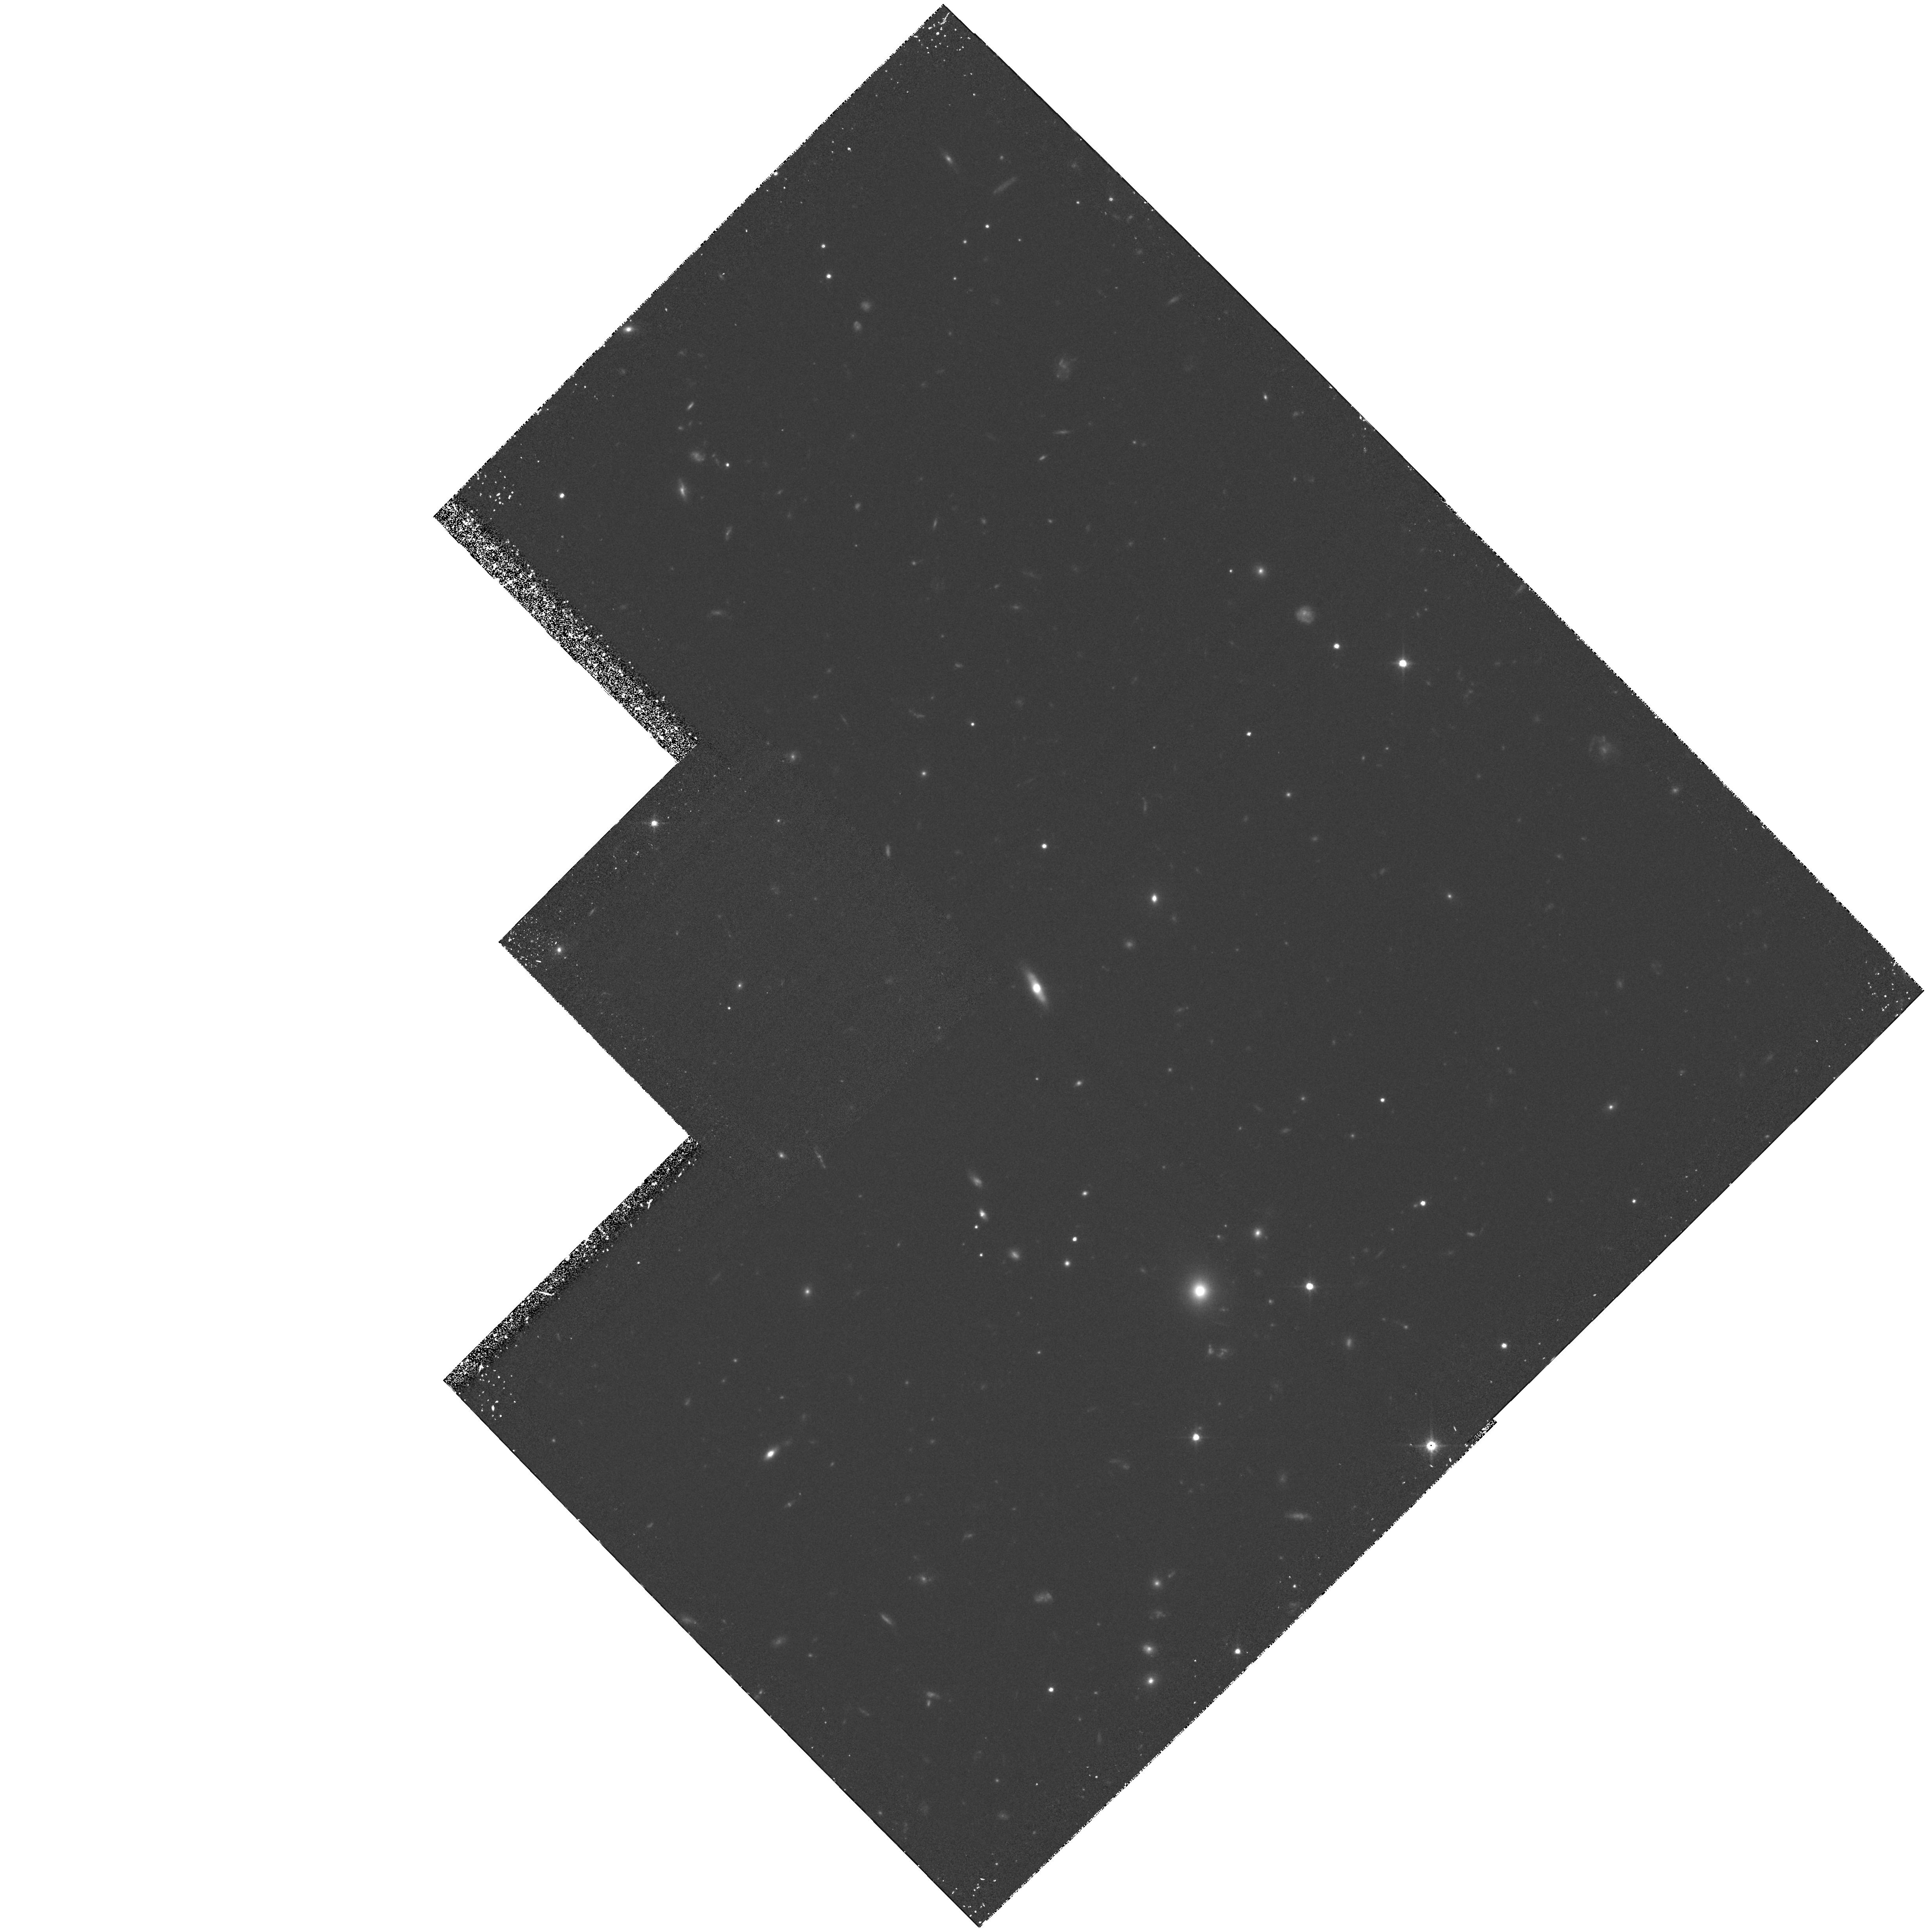
Target: SSA22. Instrument: WFPC2/PC. Filter: F814W. Exposure: 4 h. Observation ID: hst_5399_02_wfpc2_pc_f814w_u2h902

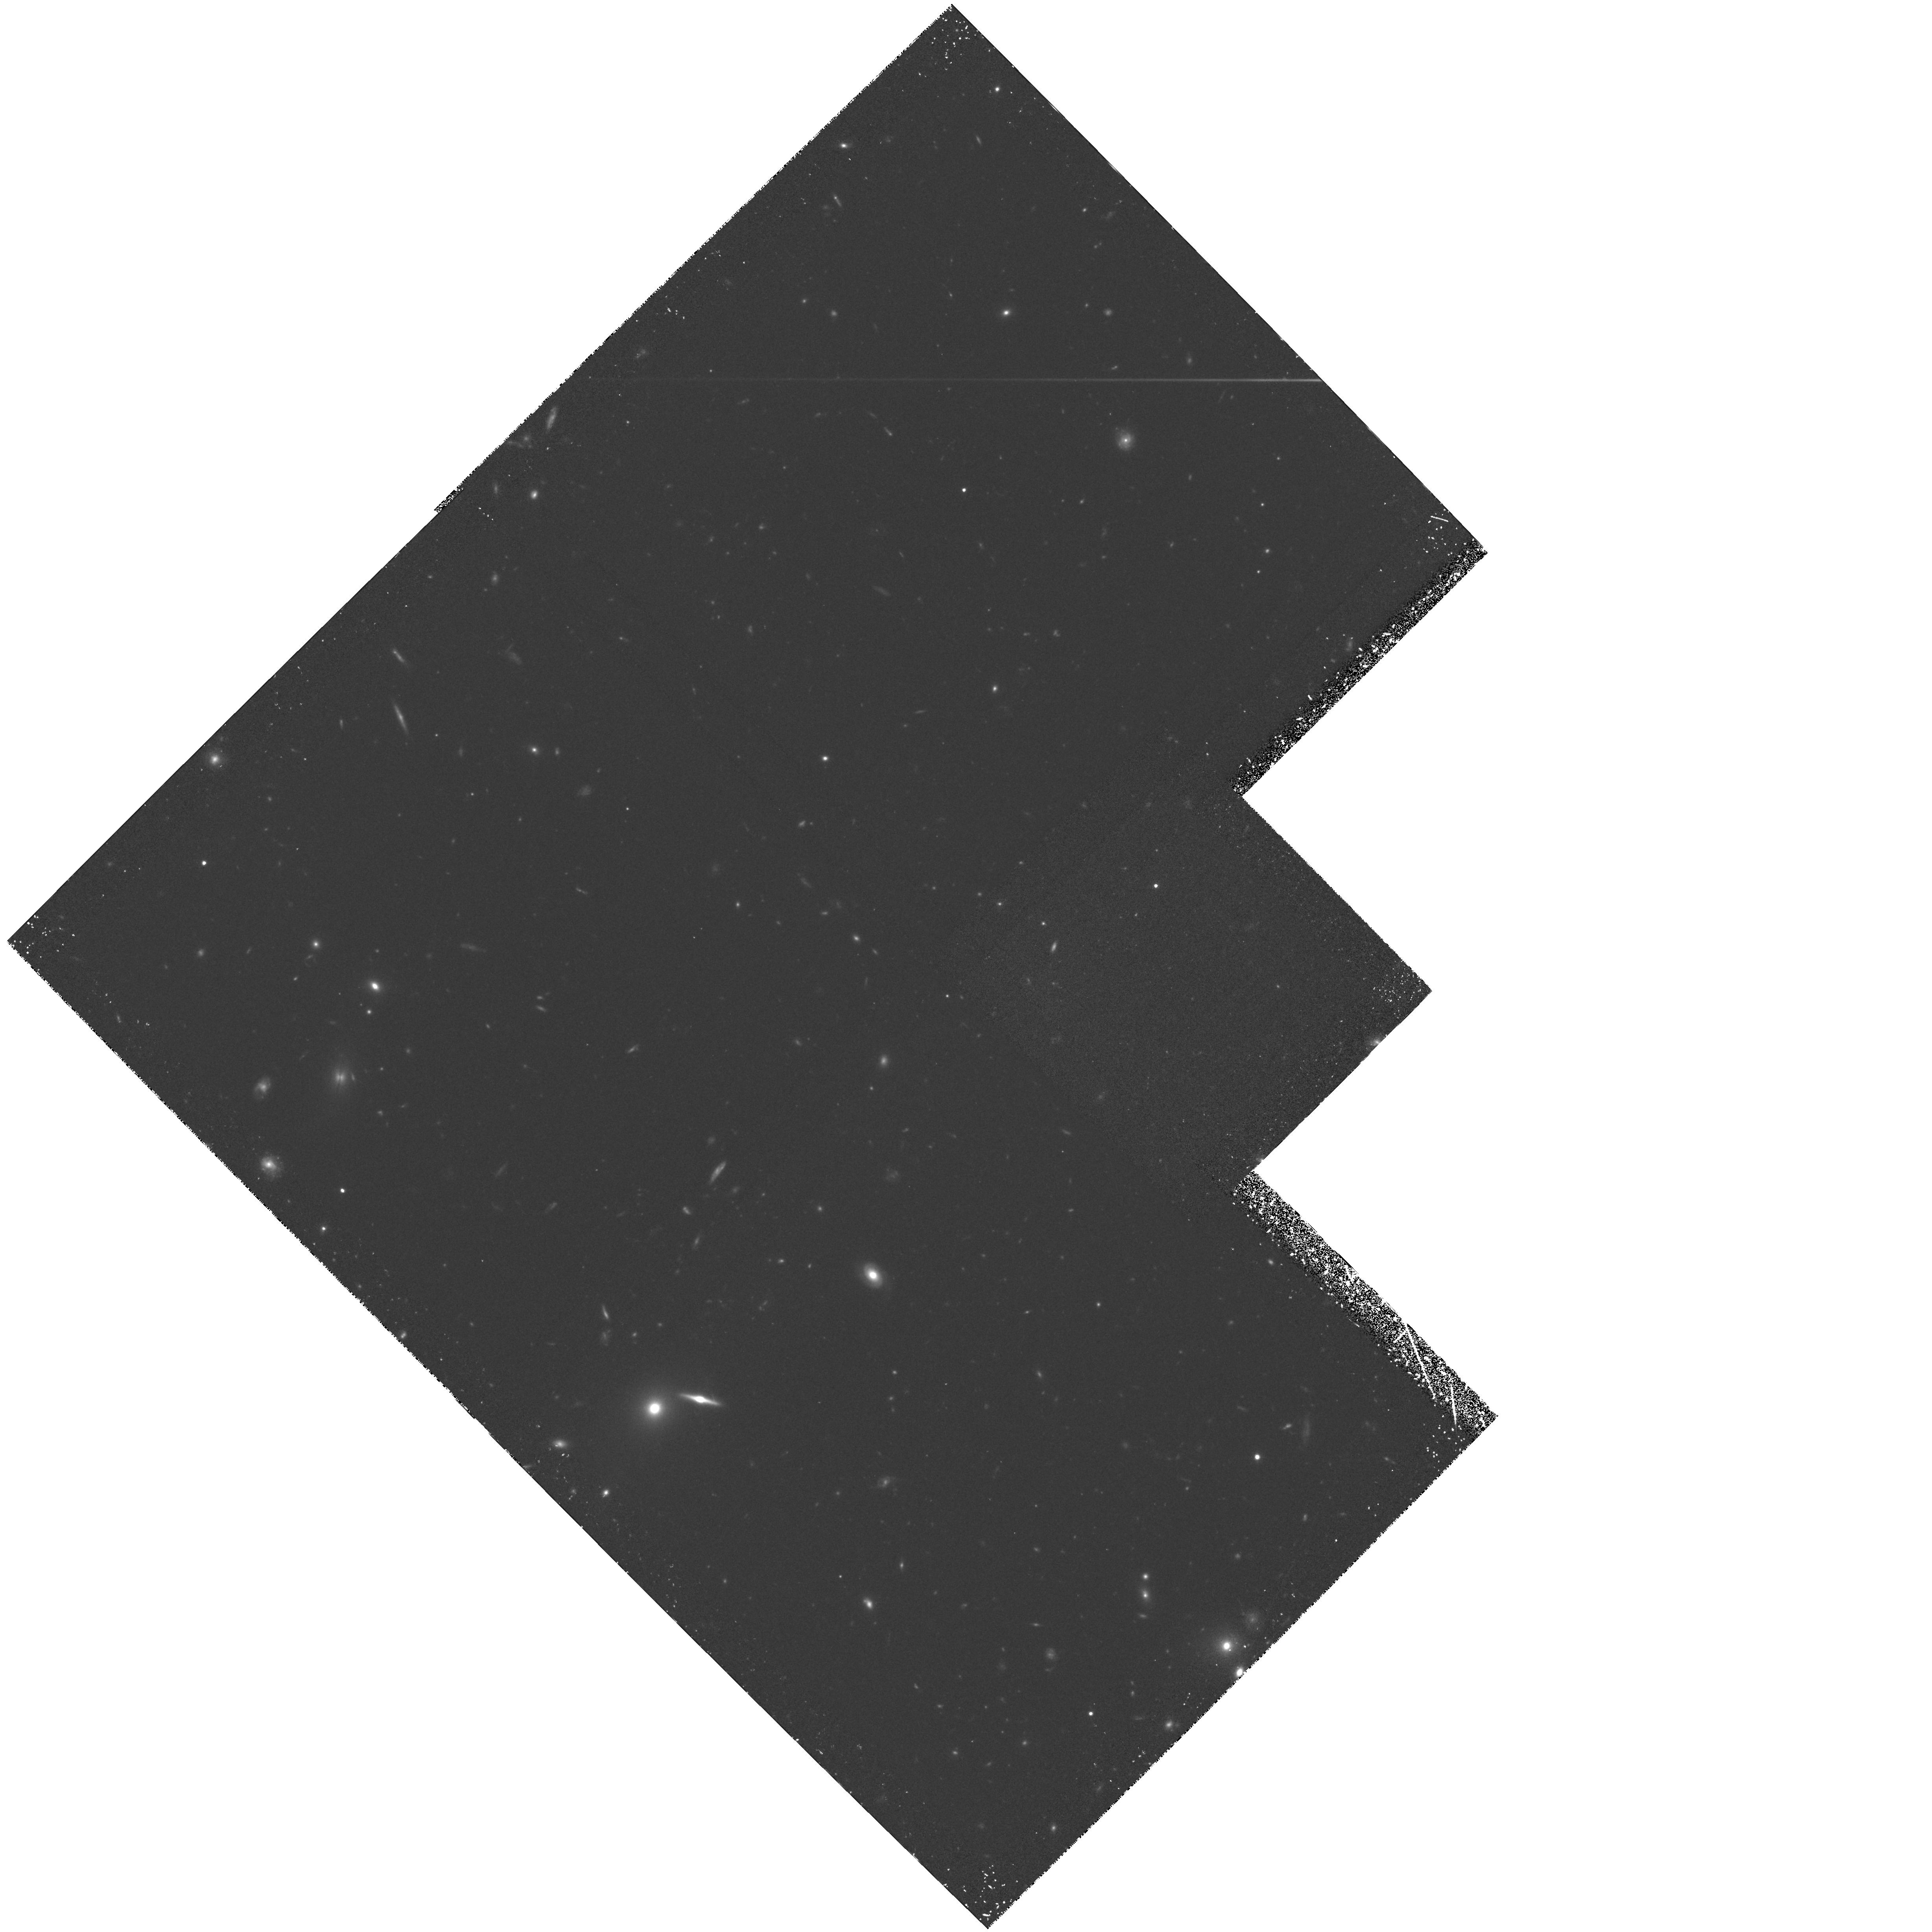
Target: SSA13. Instrument: WFPC2/PC. Filter: F814W. Exposure: 4.3 h. Observation ID: hst_5399_03_wfpc2_pc_f814w_u2h903

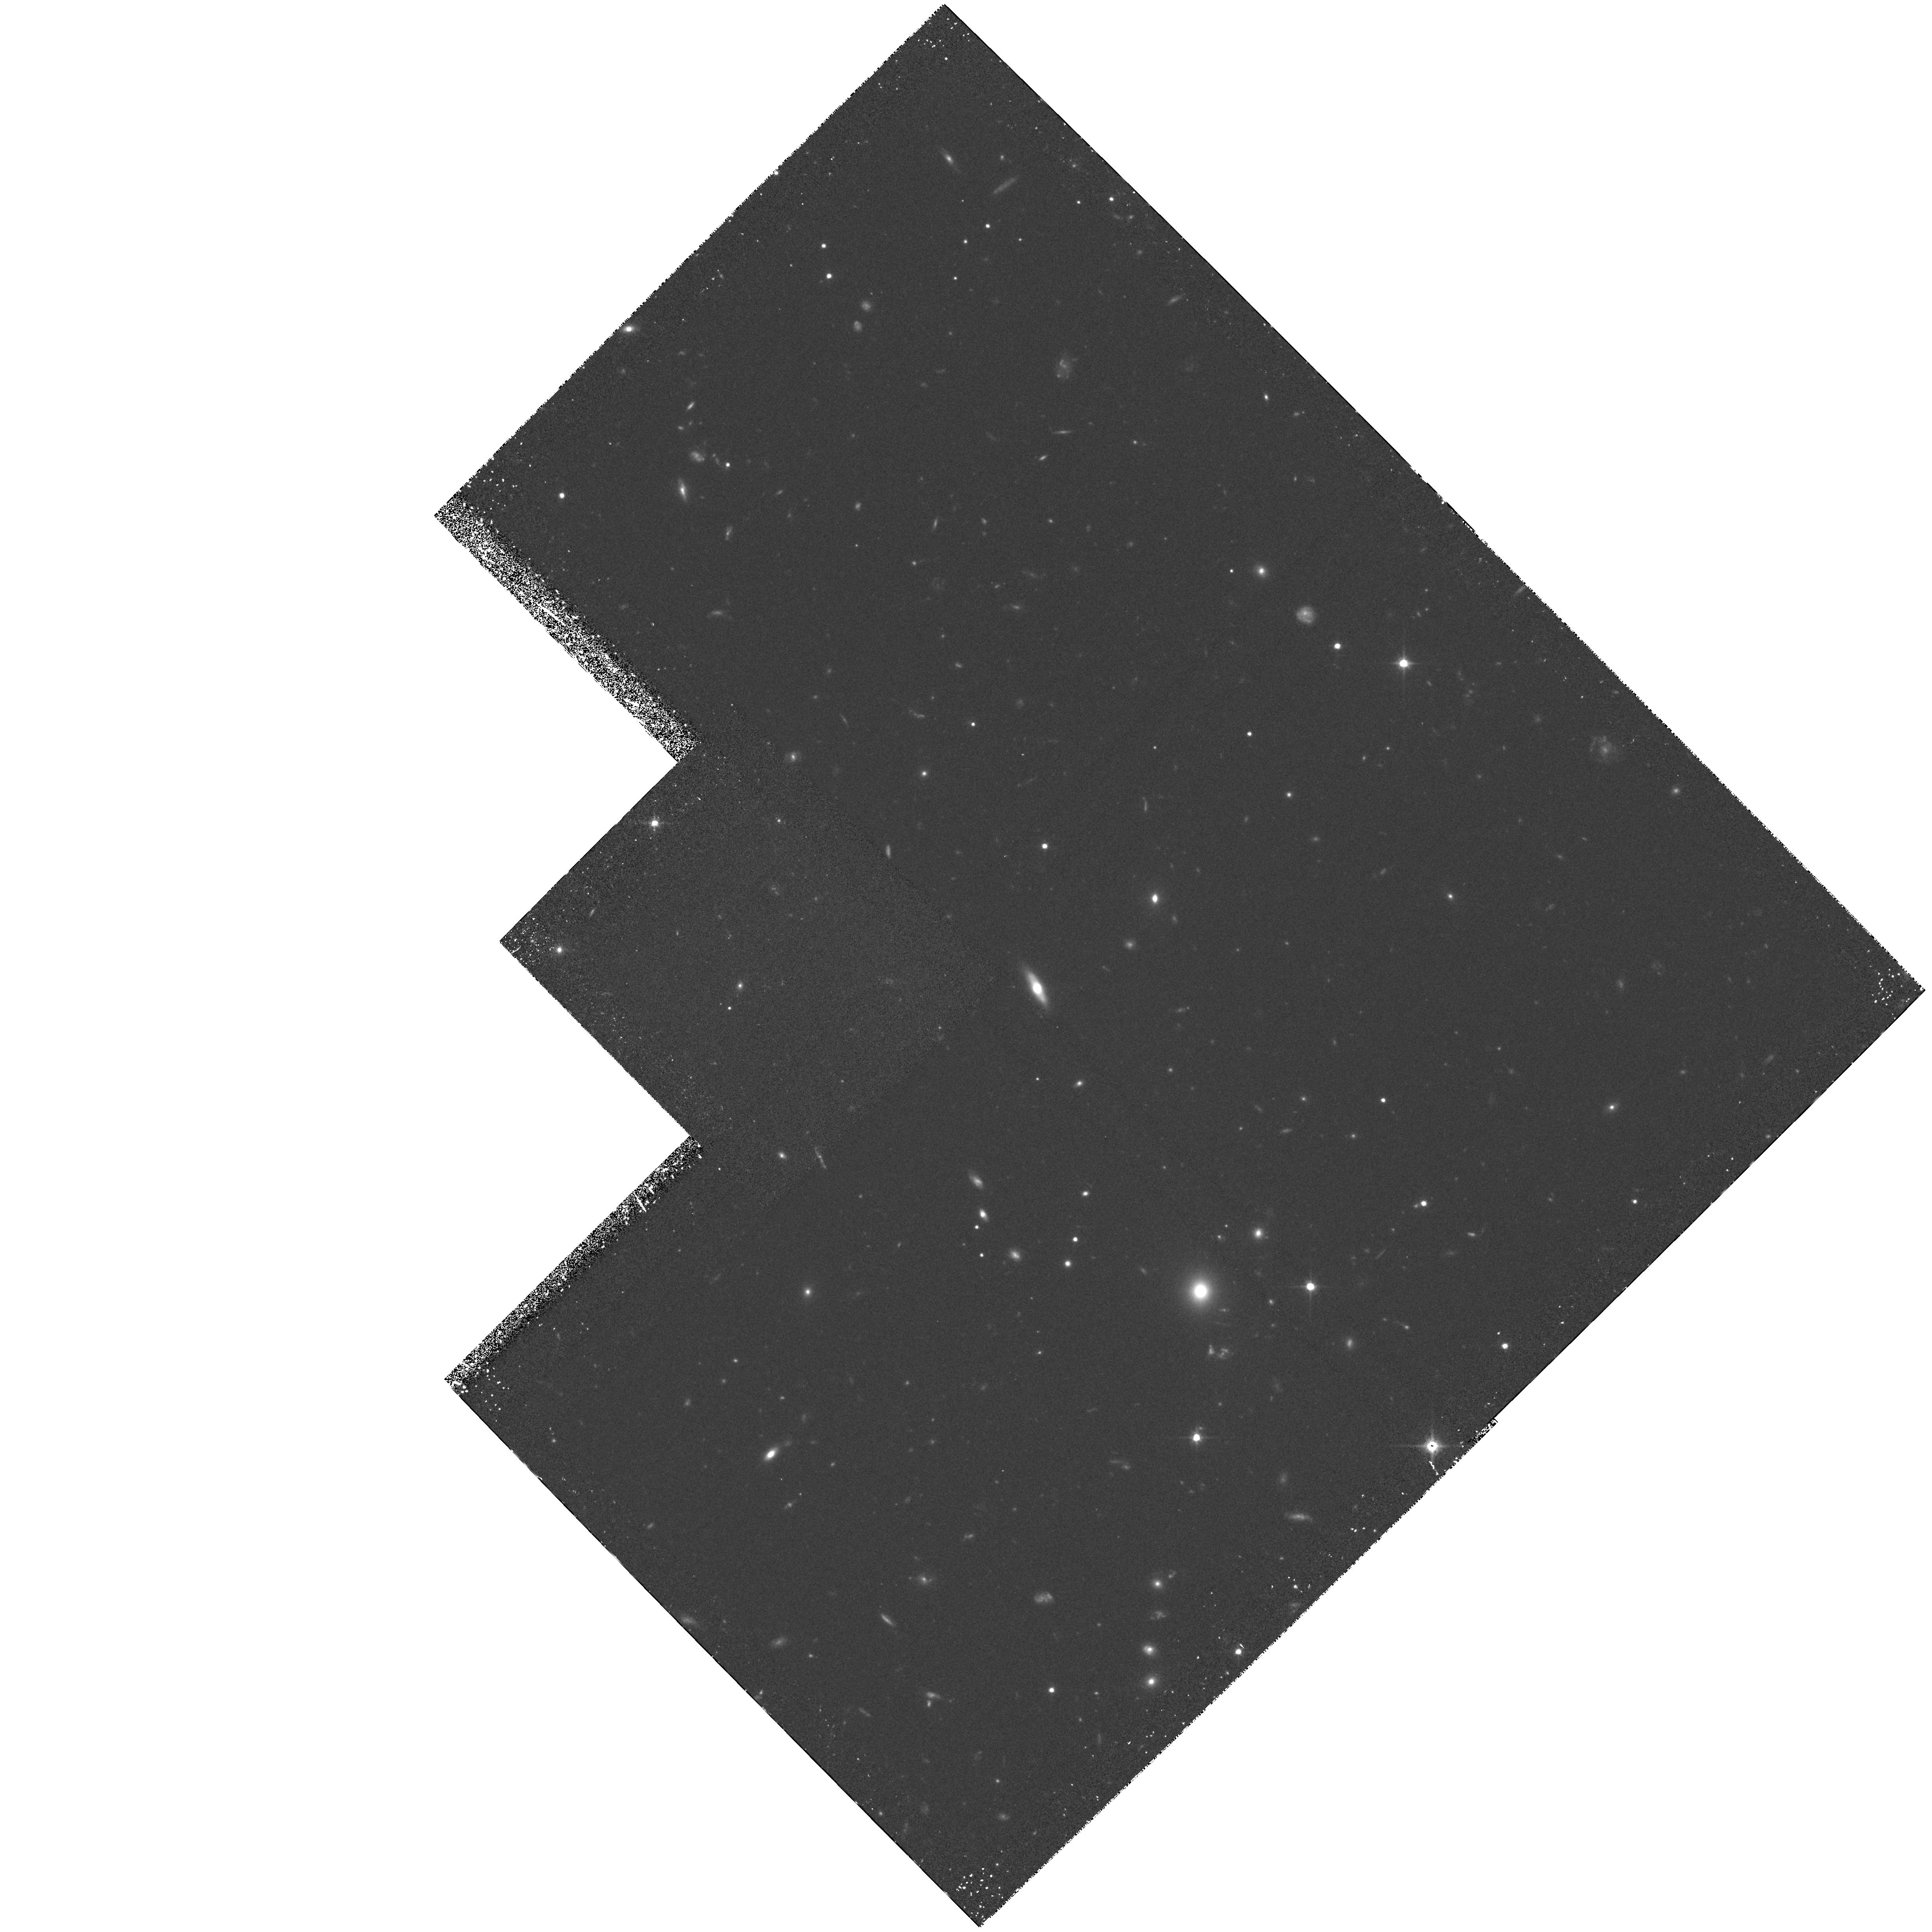
Target: SSA22. Instrument: WFPC2/PC. Filter: F814W. Exposure: 4 h. Observation ID: hst_5399_01_wfpc2_pc_f814w_u2h901

ULTRADEEP HST IMAGING OF THE HAWAII DEEP SURVEY FIELDS (PI: Cowie, Lennox L.)

Detailed morphological classification of galaxies at high redshifts requires angular resolution of around 0.1" FWHM and cannot be carried out from the ground. We propose to use the WFPC2 to observe the Hawaii deep survey fields SSA13 and SSA22 in the wide I band. These 2' x 2' fields have been observed at wavelengths 2200A (HST cycle 1),3400A,4500A,8400A and 2.1 micron to 5 sigma galaxy detection limits of a microJy or below (K=22, V=27). All galaxies with B<24 and K<19 now have determined redshifts and have been typed on the basis of their spectra as have 65 percent of the galaxies between K=19-20. SSA13 is a candidate field for the Japan-Hawaii ISO deep survey which will be the deepest 10 micron observation carried out with the ISO satellite. The proposed WFPC2 observations will be used to type the K<20 galaxy sample and to study the evolution of the galaxy type mix, surface brightness profiles, and merger rate as a function of absolute magnitude and redshift. The program was accepted in Cycle 1 for both wide band WFPC and 2200A FOC observations. After the discovery of the aberration the allocated time was concentrated into the 2200A FOC studies.